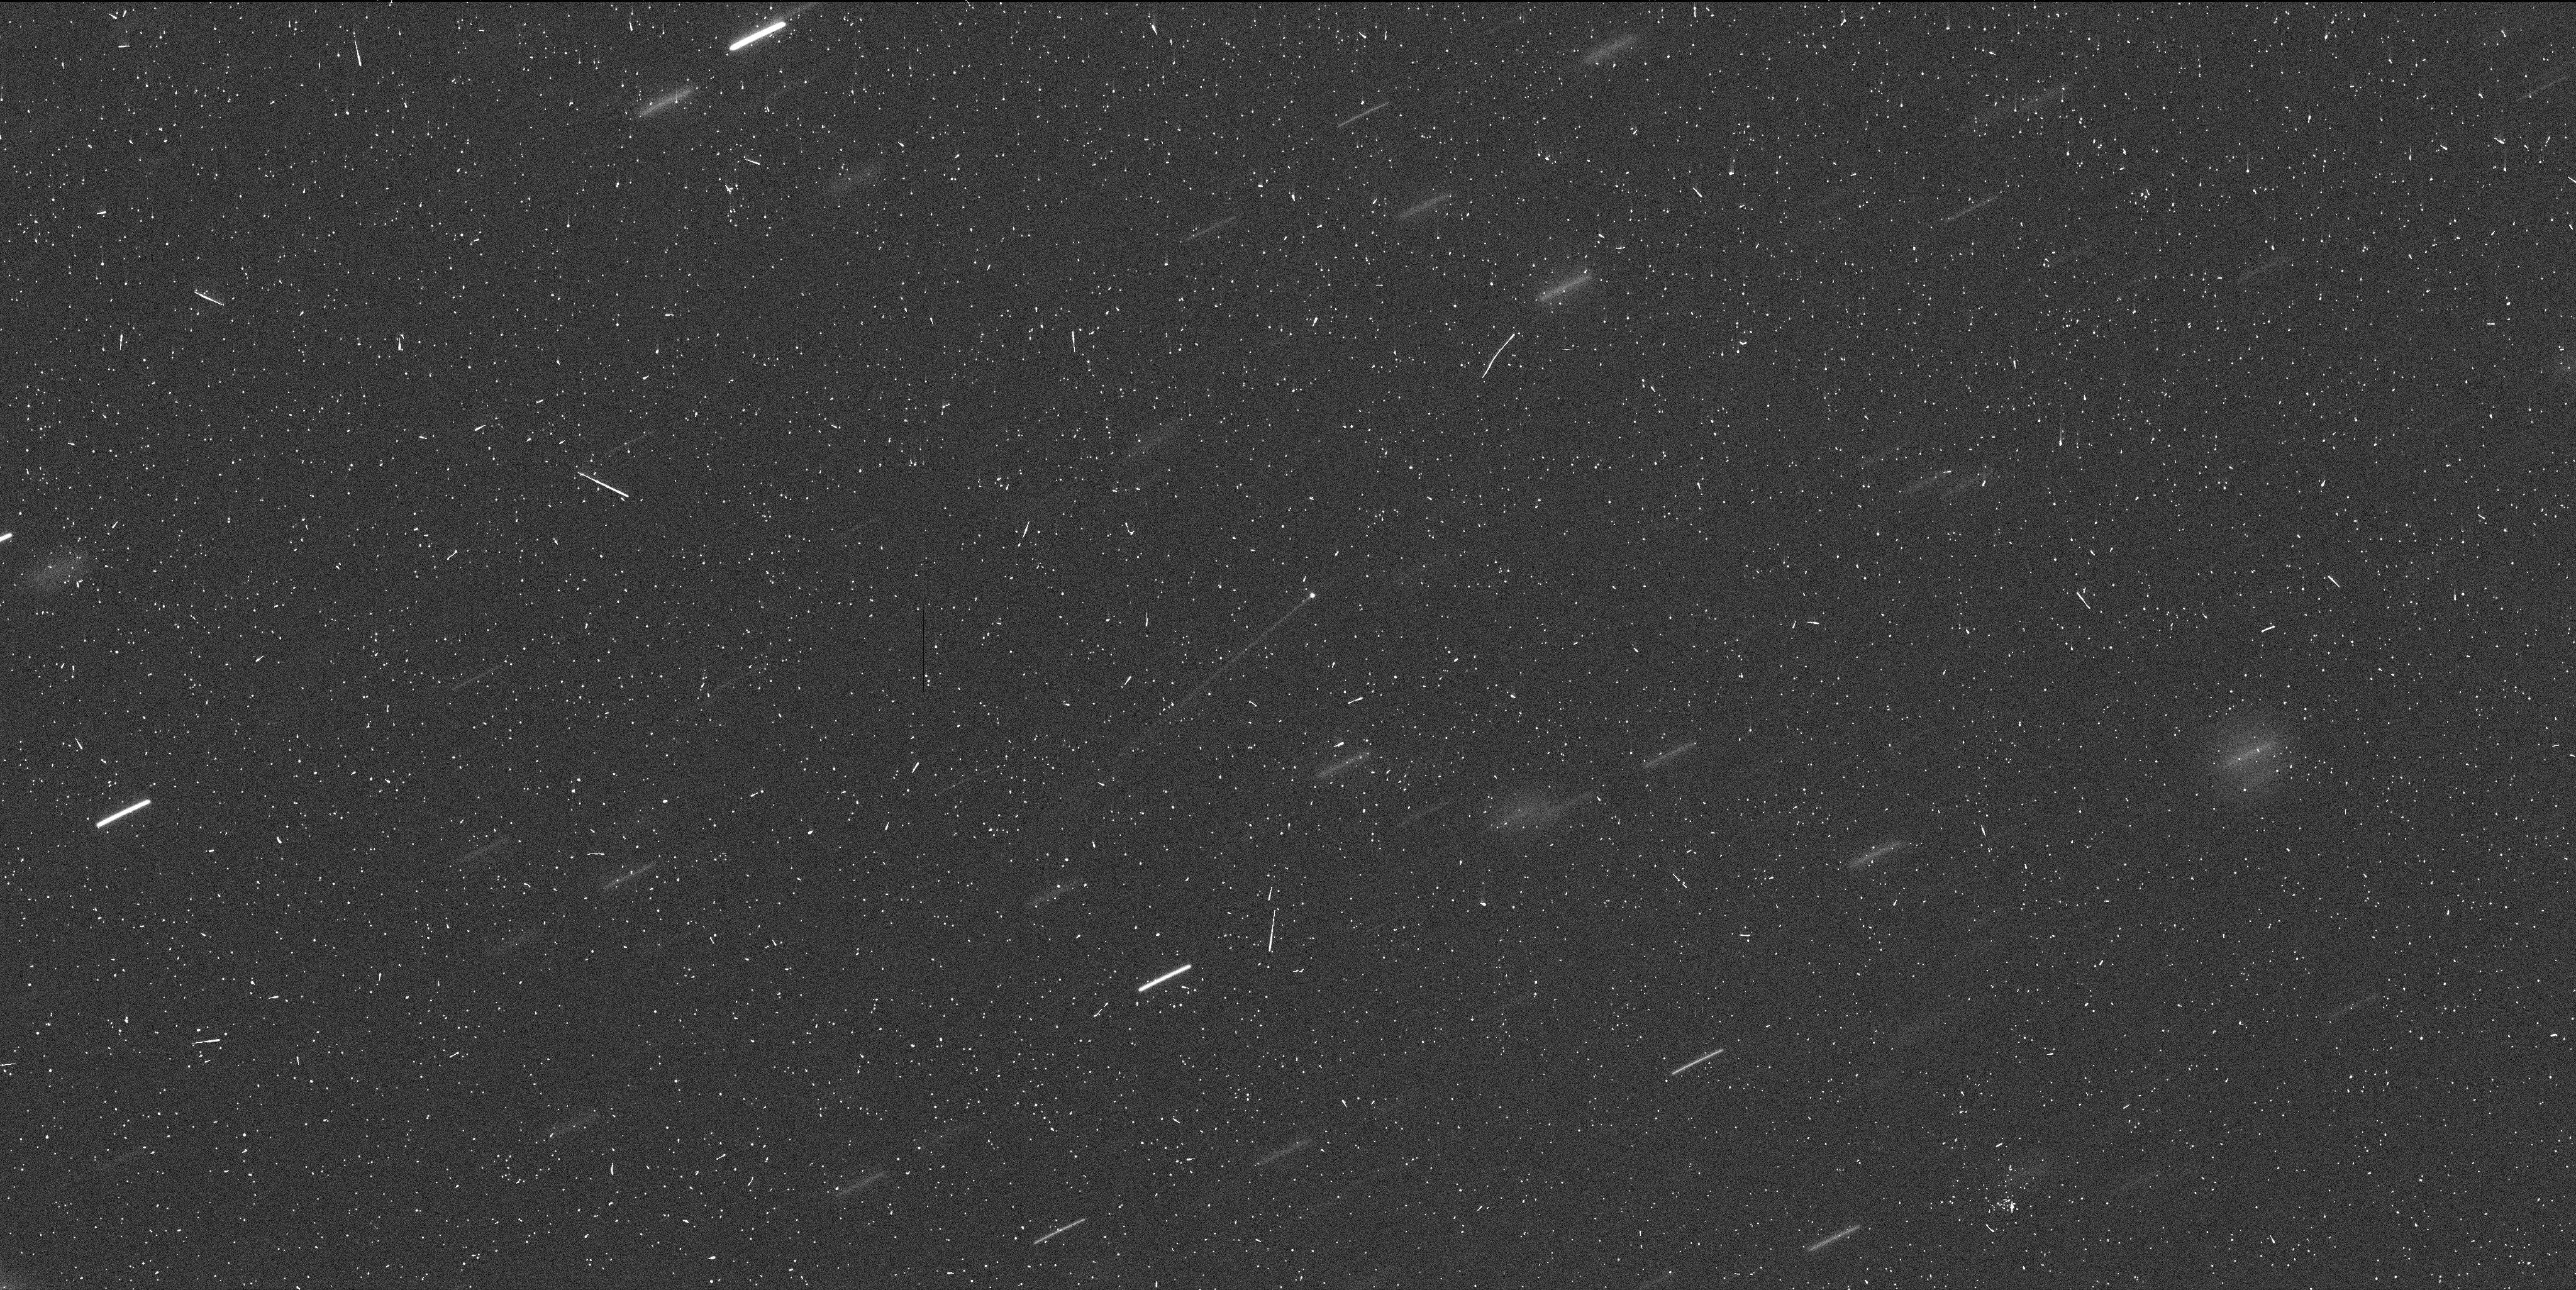
Target: MBC-2013P5
Instrument: WFC3/UVIS
Filter: F350LP
Exposure: 6 min
Observation ID: ice605ubq

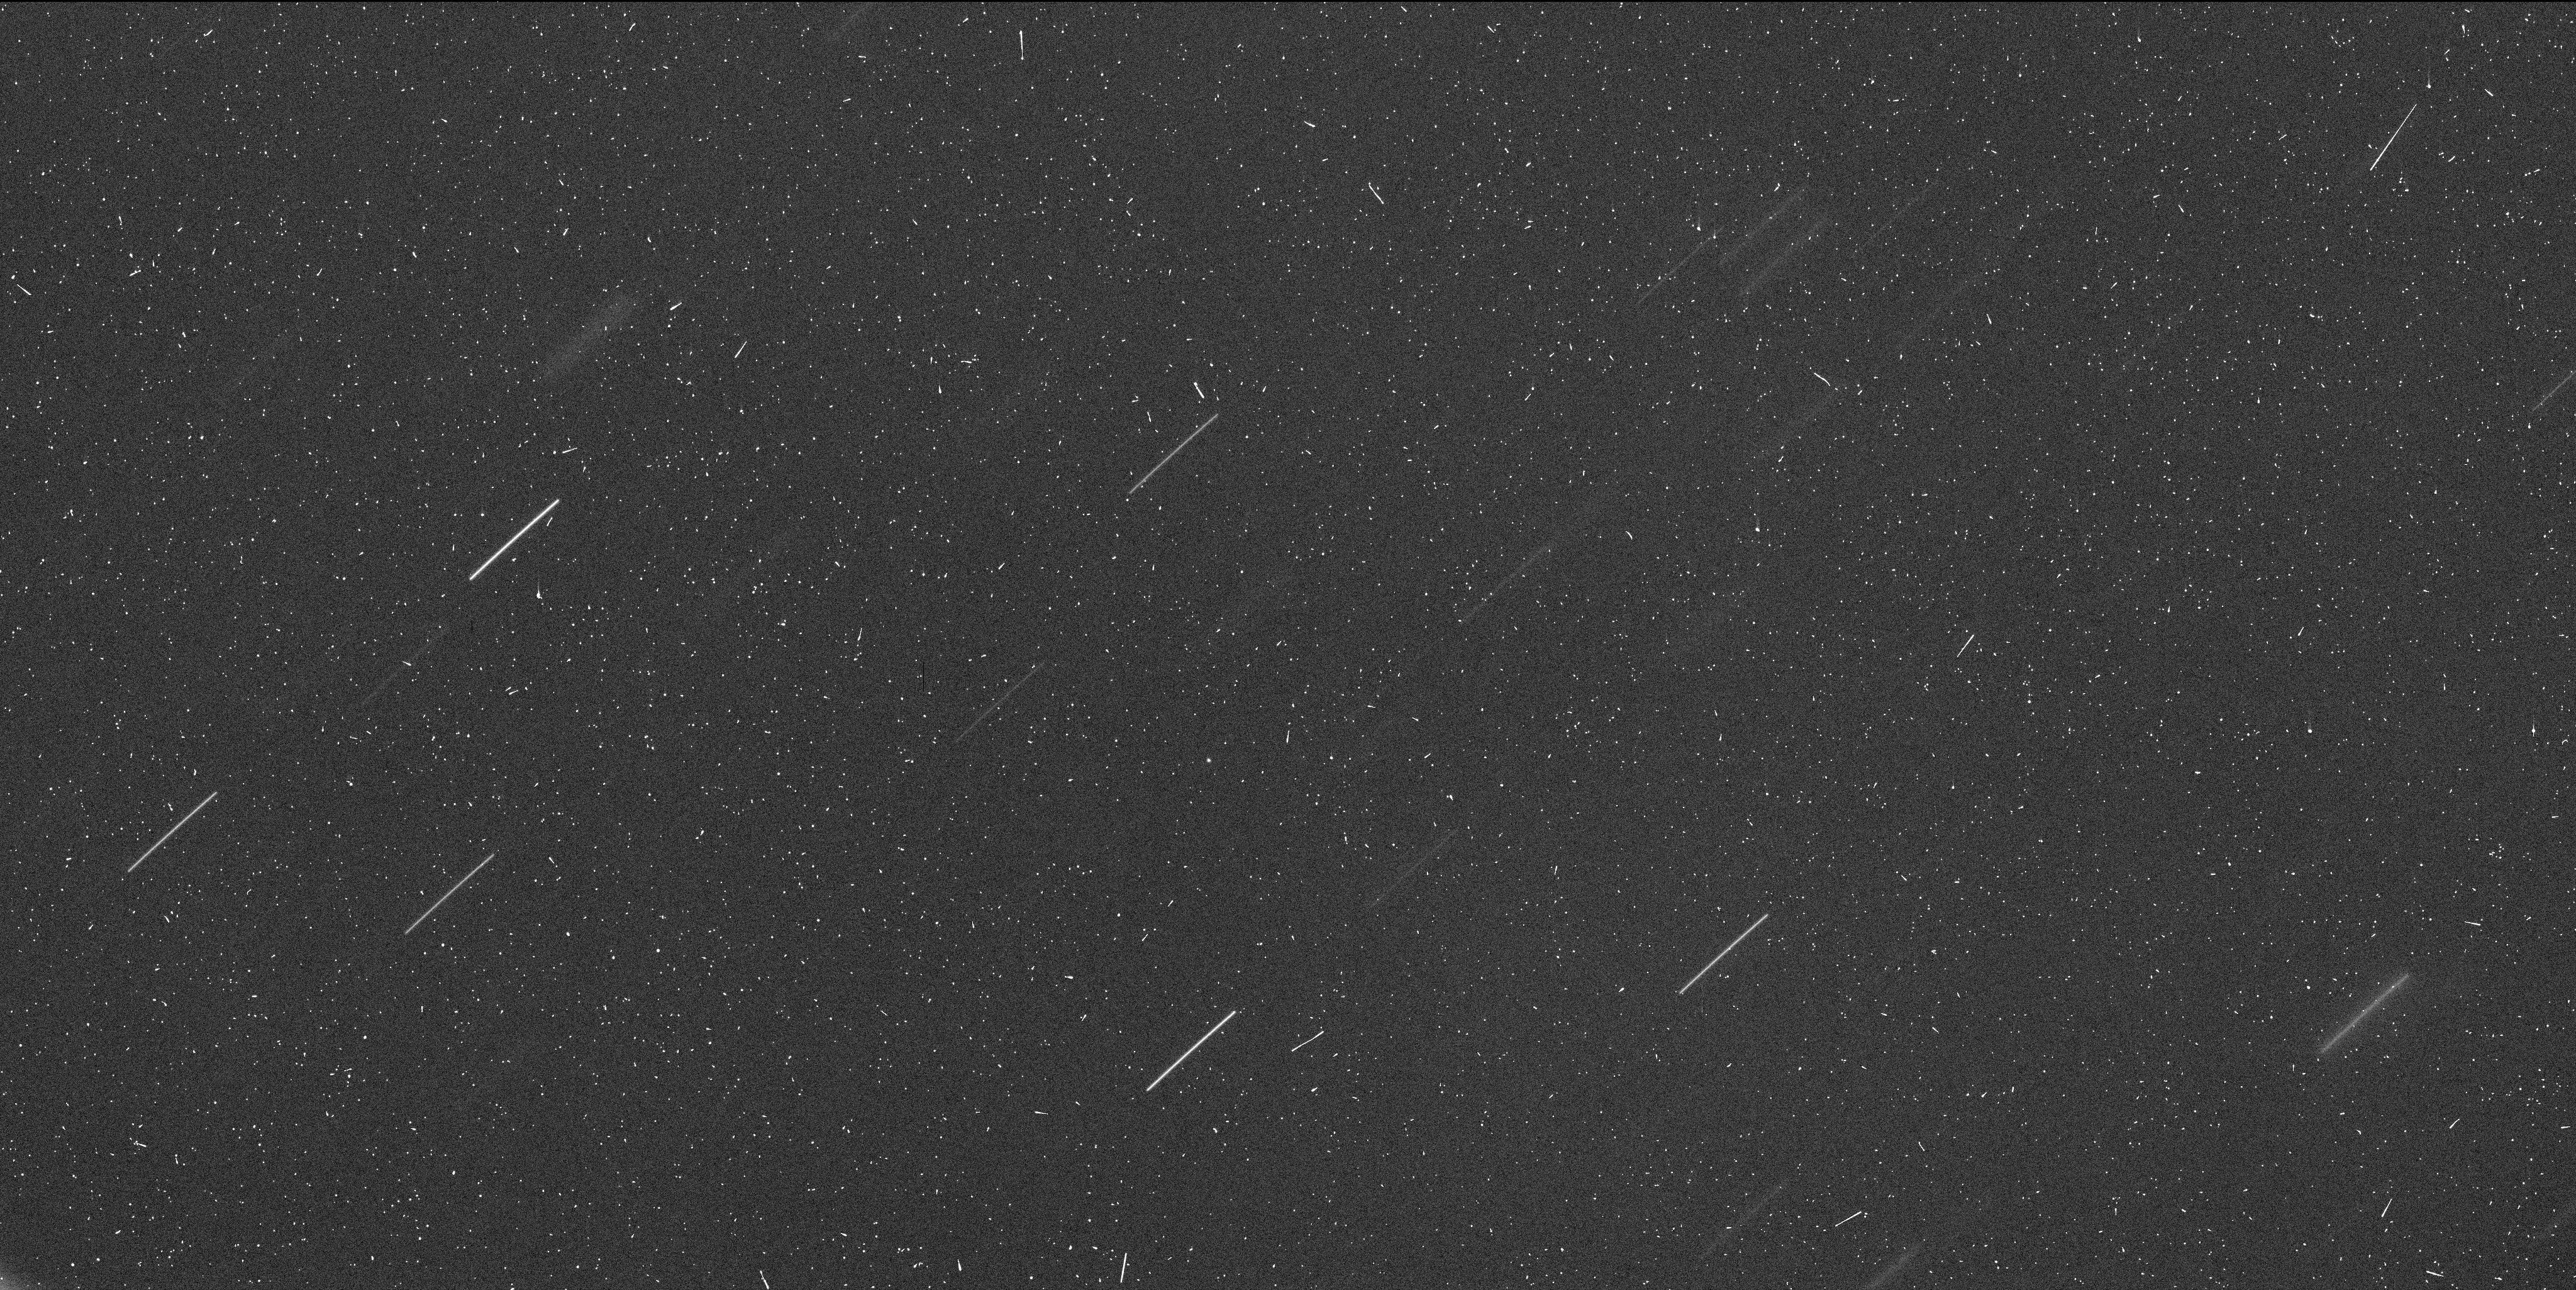
Target: MBC-2013P5-2014
Instrument: WFC3/UVIS
Filter: F350LP
Exposure: 6 min
Observation ID: ice607jlq

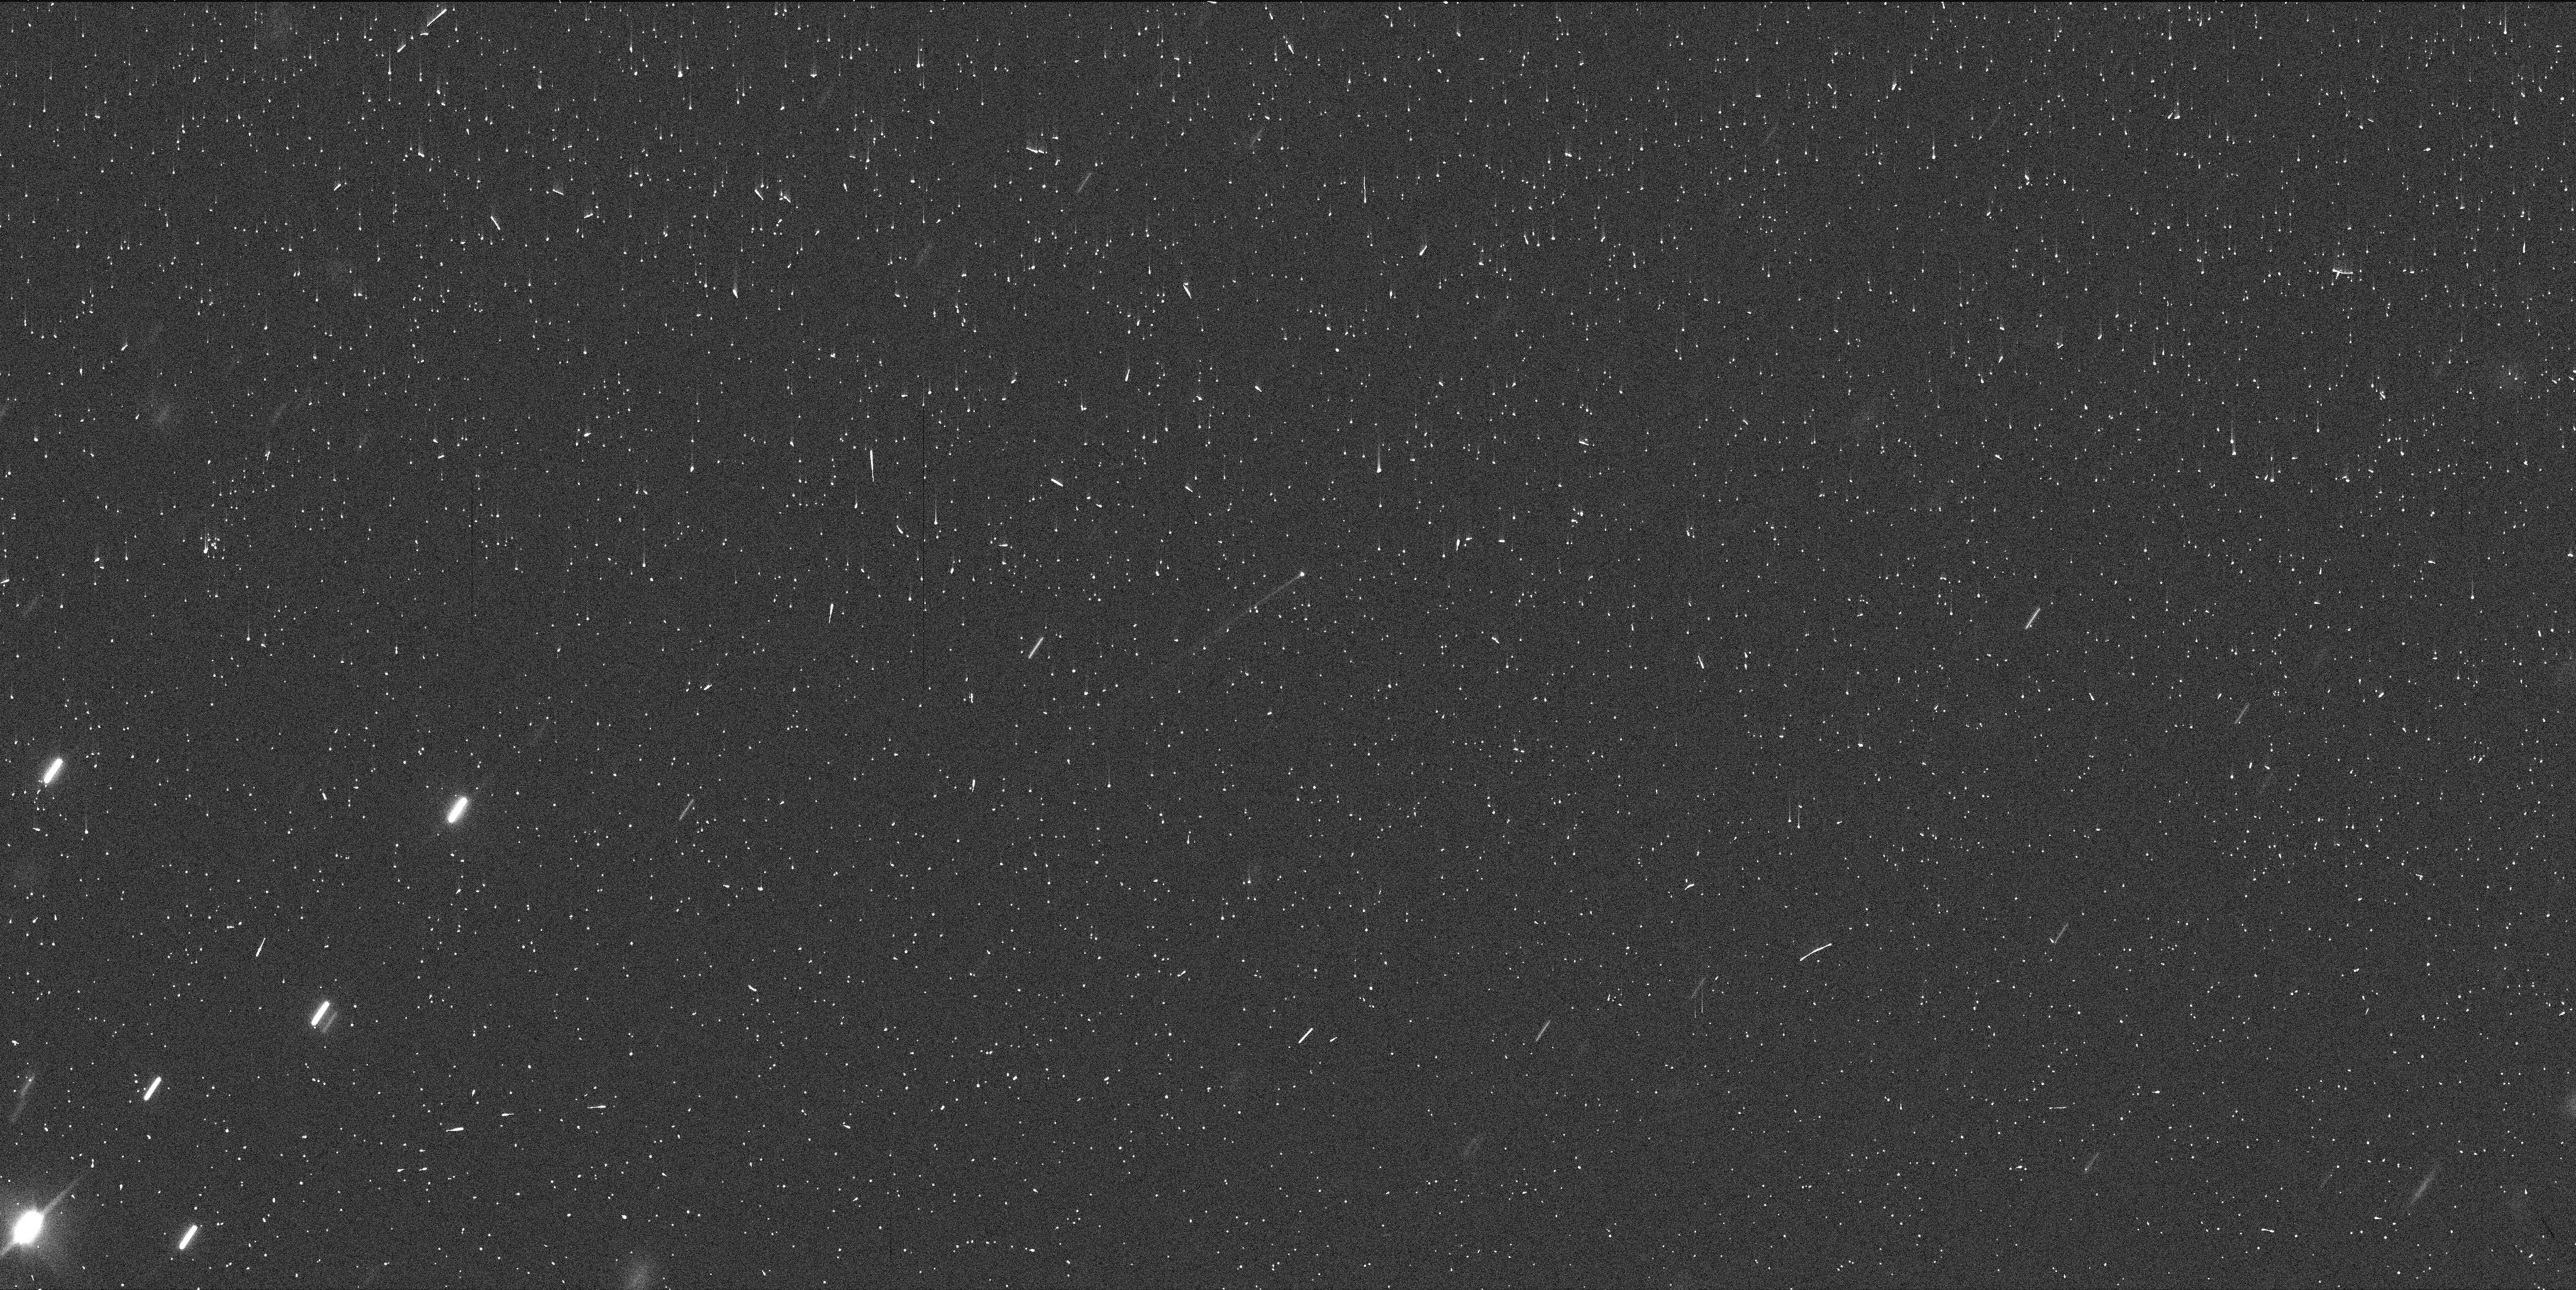
Target: MBC-2013P5
Instrument: WFC3/UVIS
Filter: F600LP
Exposure: 3 min
Observation ID: ice604q6q

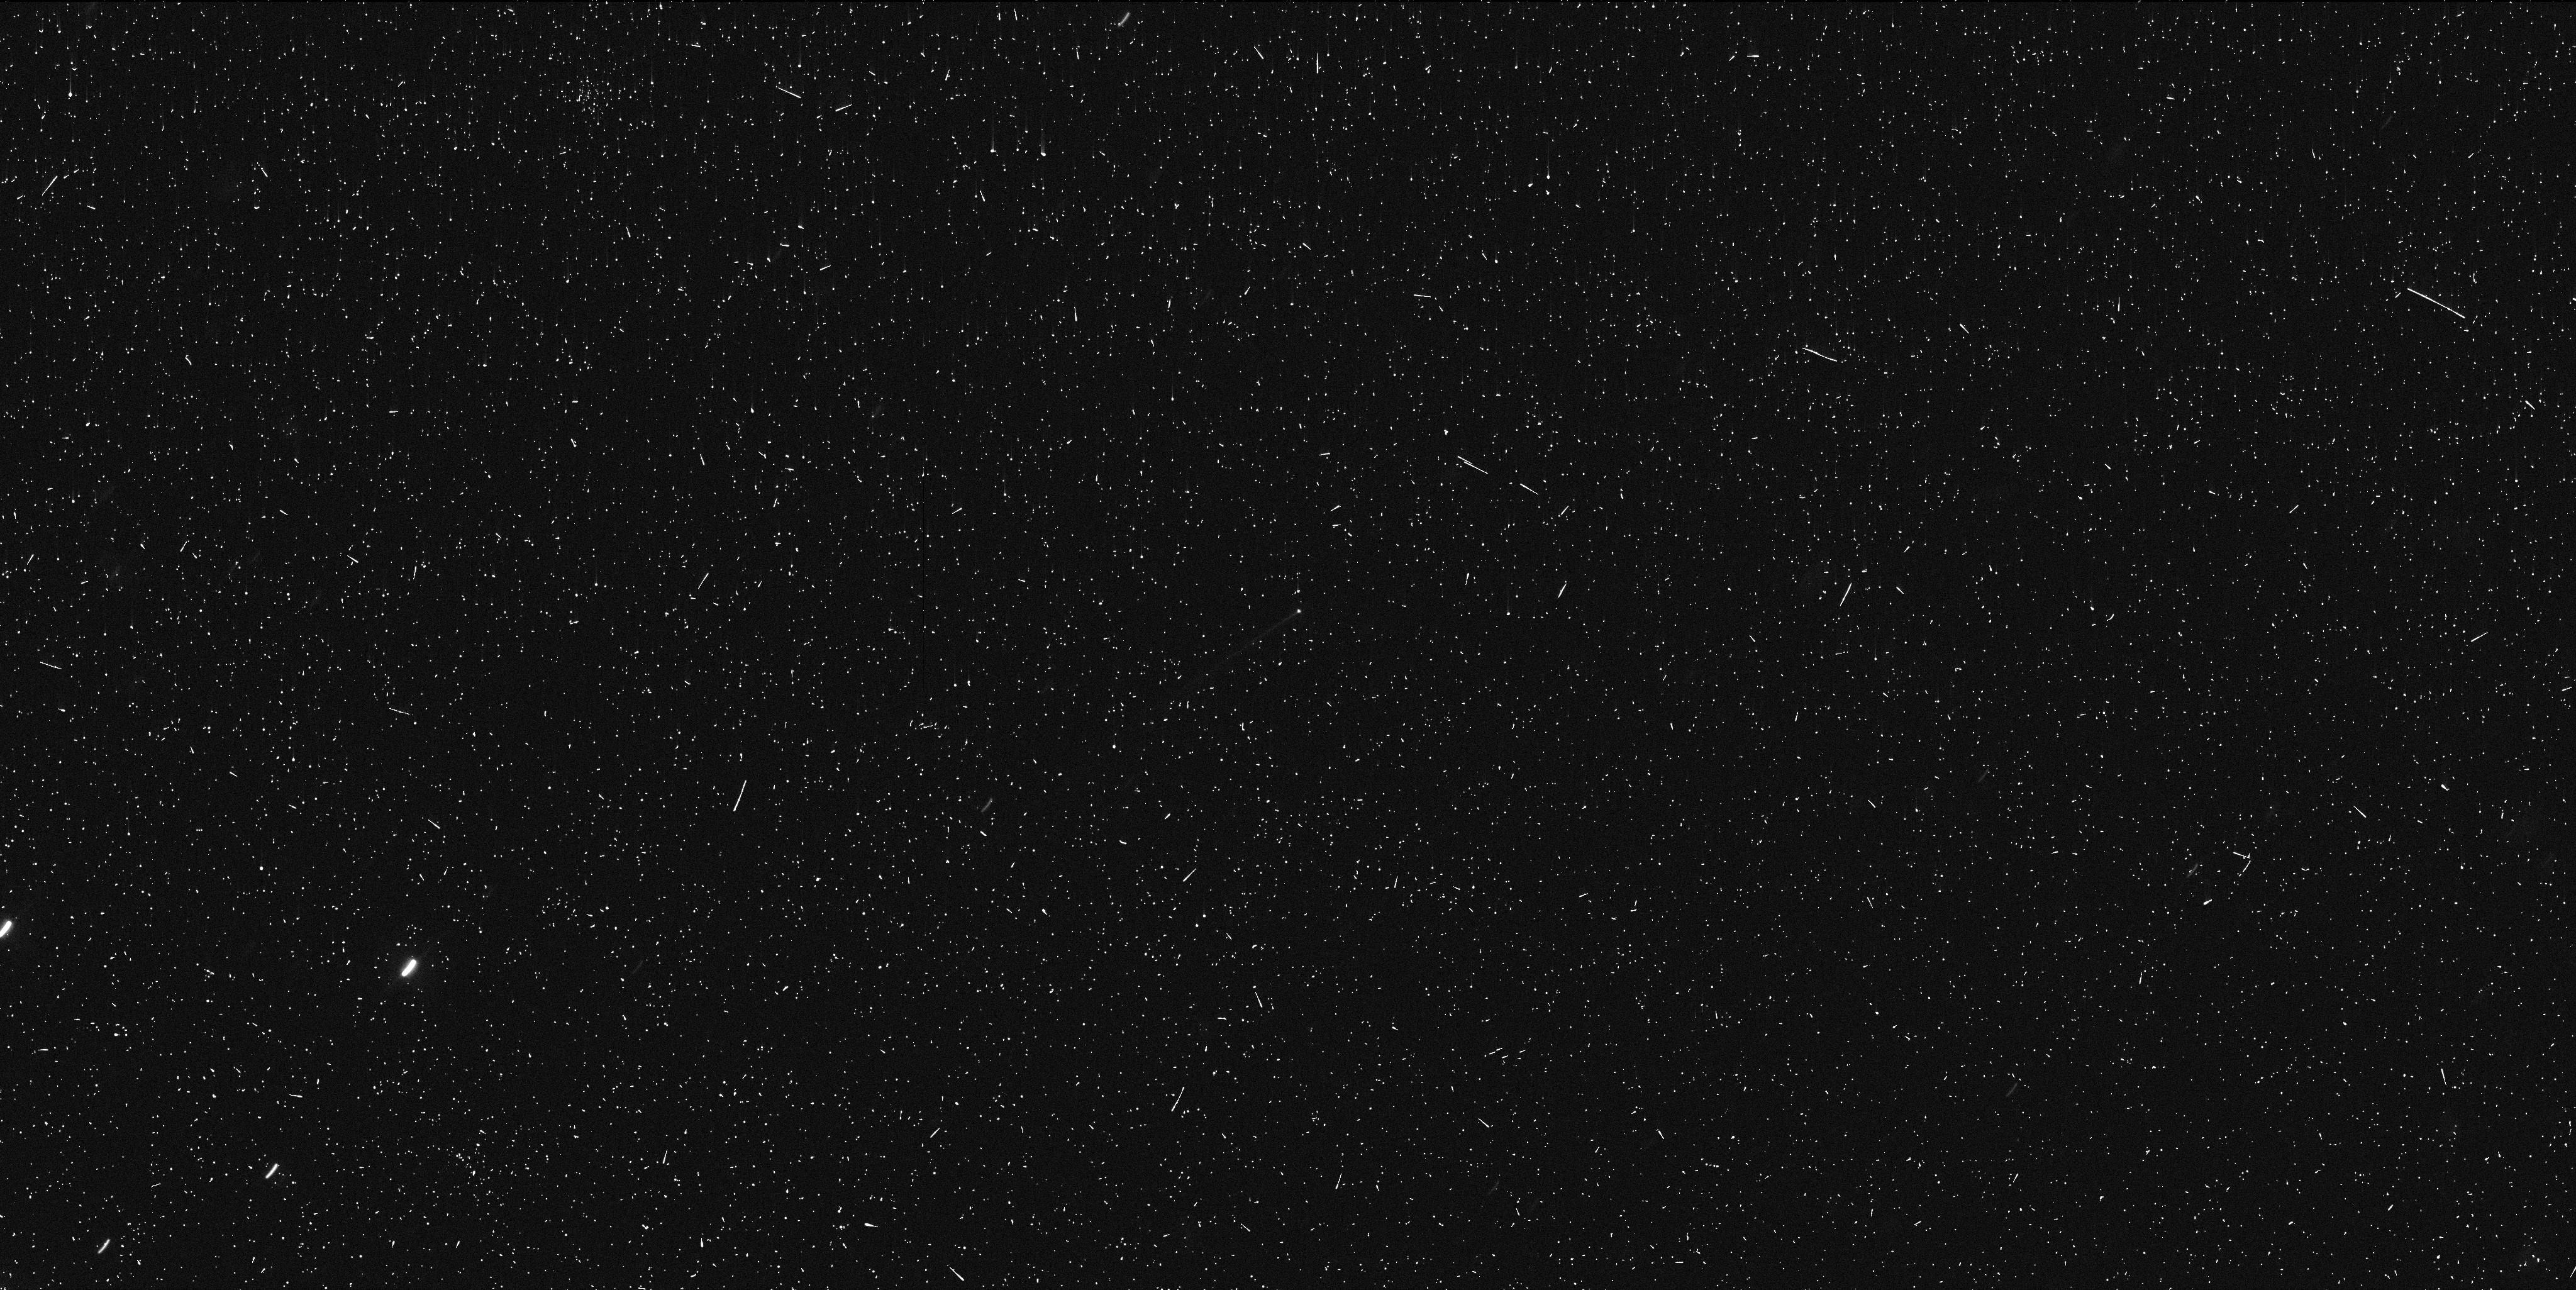
Target: MBC-2013P5
Instrument: WFC3/UVIS
Filter: F475X
Exposure: 6 min
Observation ID: ice604pyq

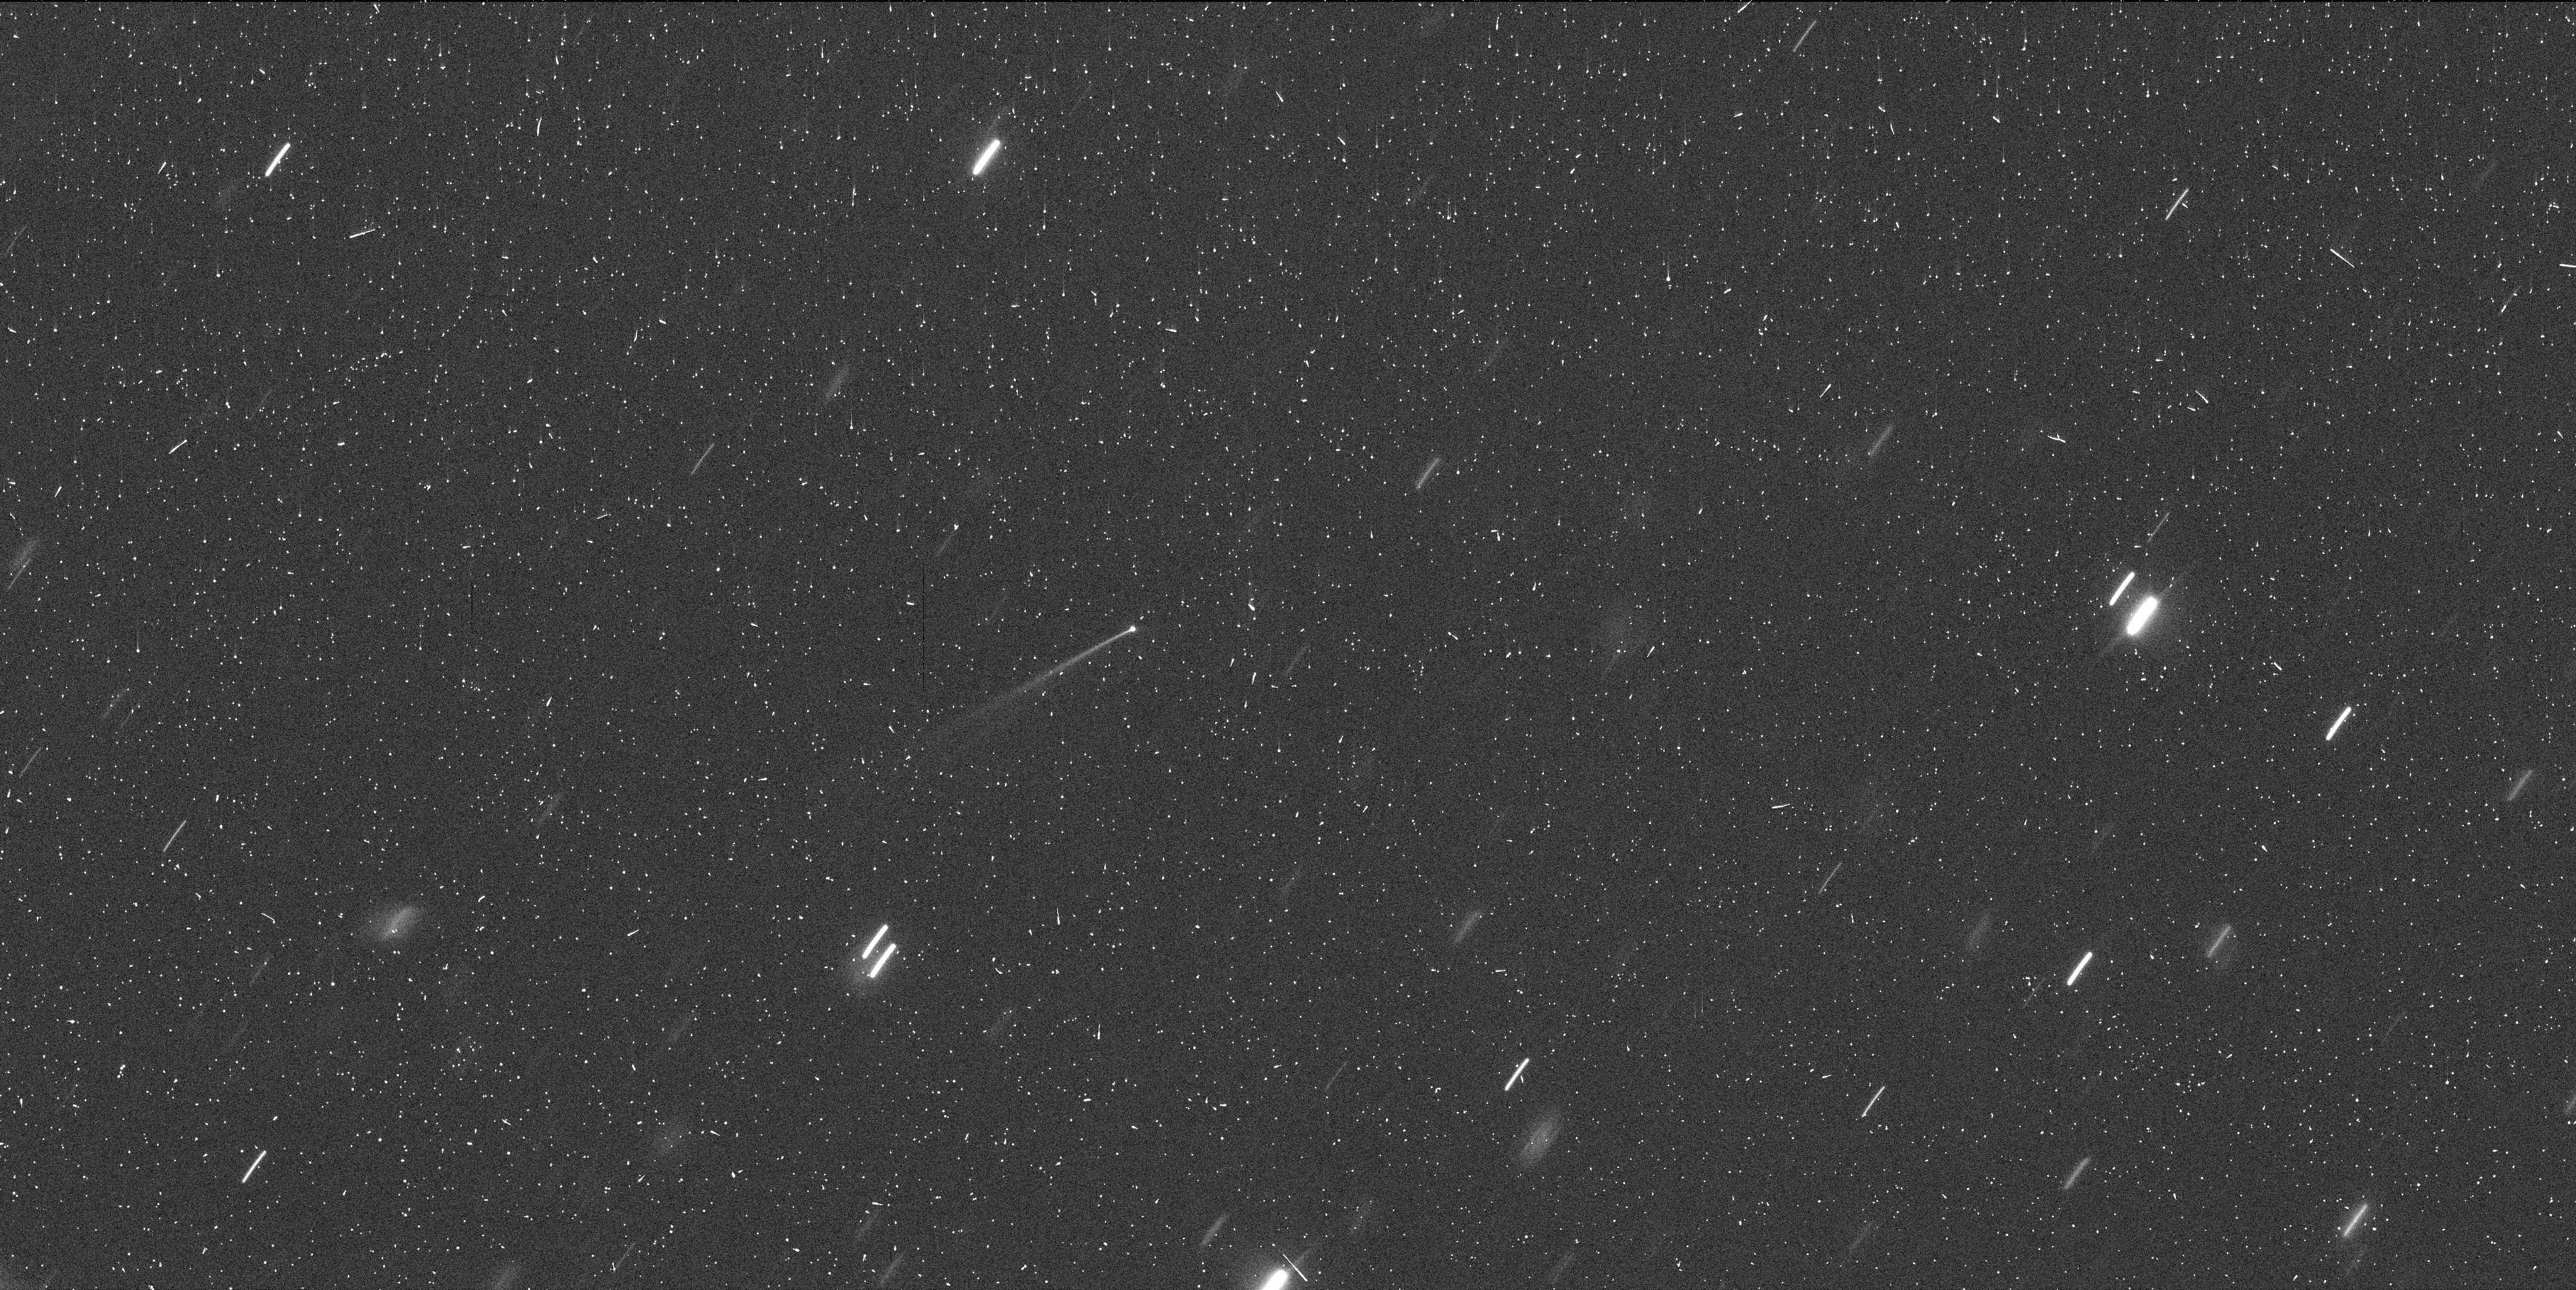
Target: MBC-2013P5
Instrument: WFC3/UVIS
Filter: F350LP
Exposure: 6 min
Observation ID: ice602h7q

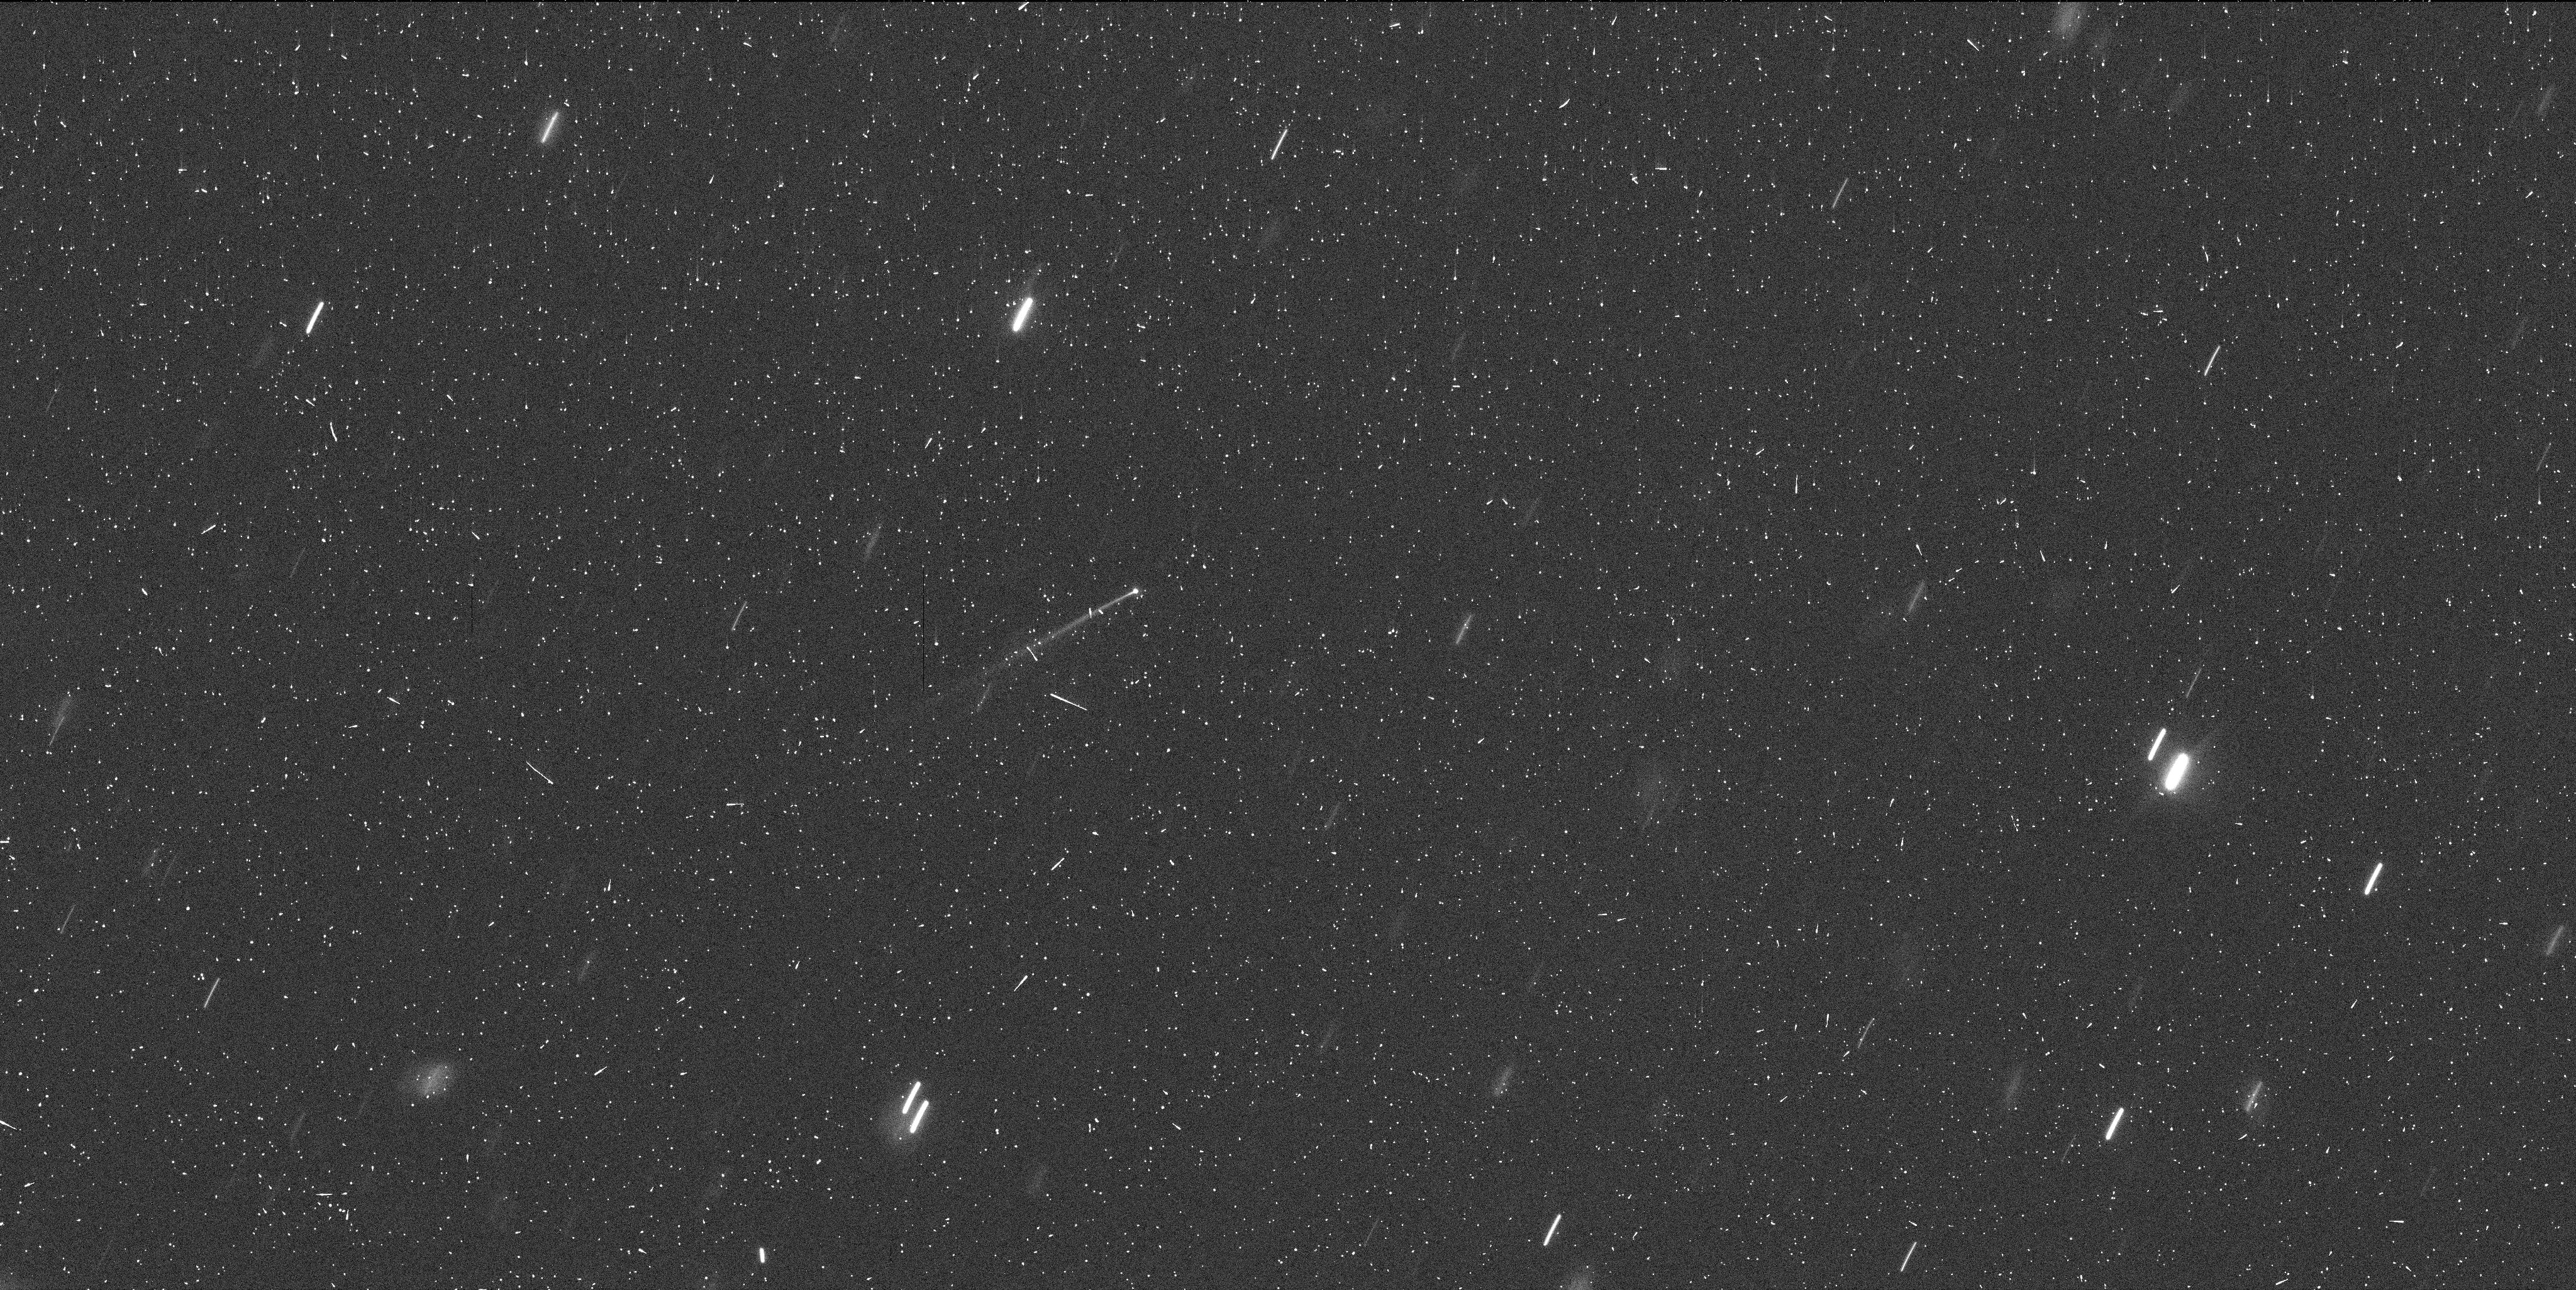
Target: MBC-2013P5
Instrument: WFC3/UVIS
Filter: F350LP
Exposure: 6 min
Observation ID: ice601gxq

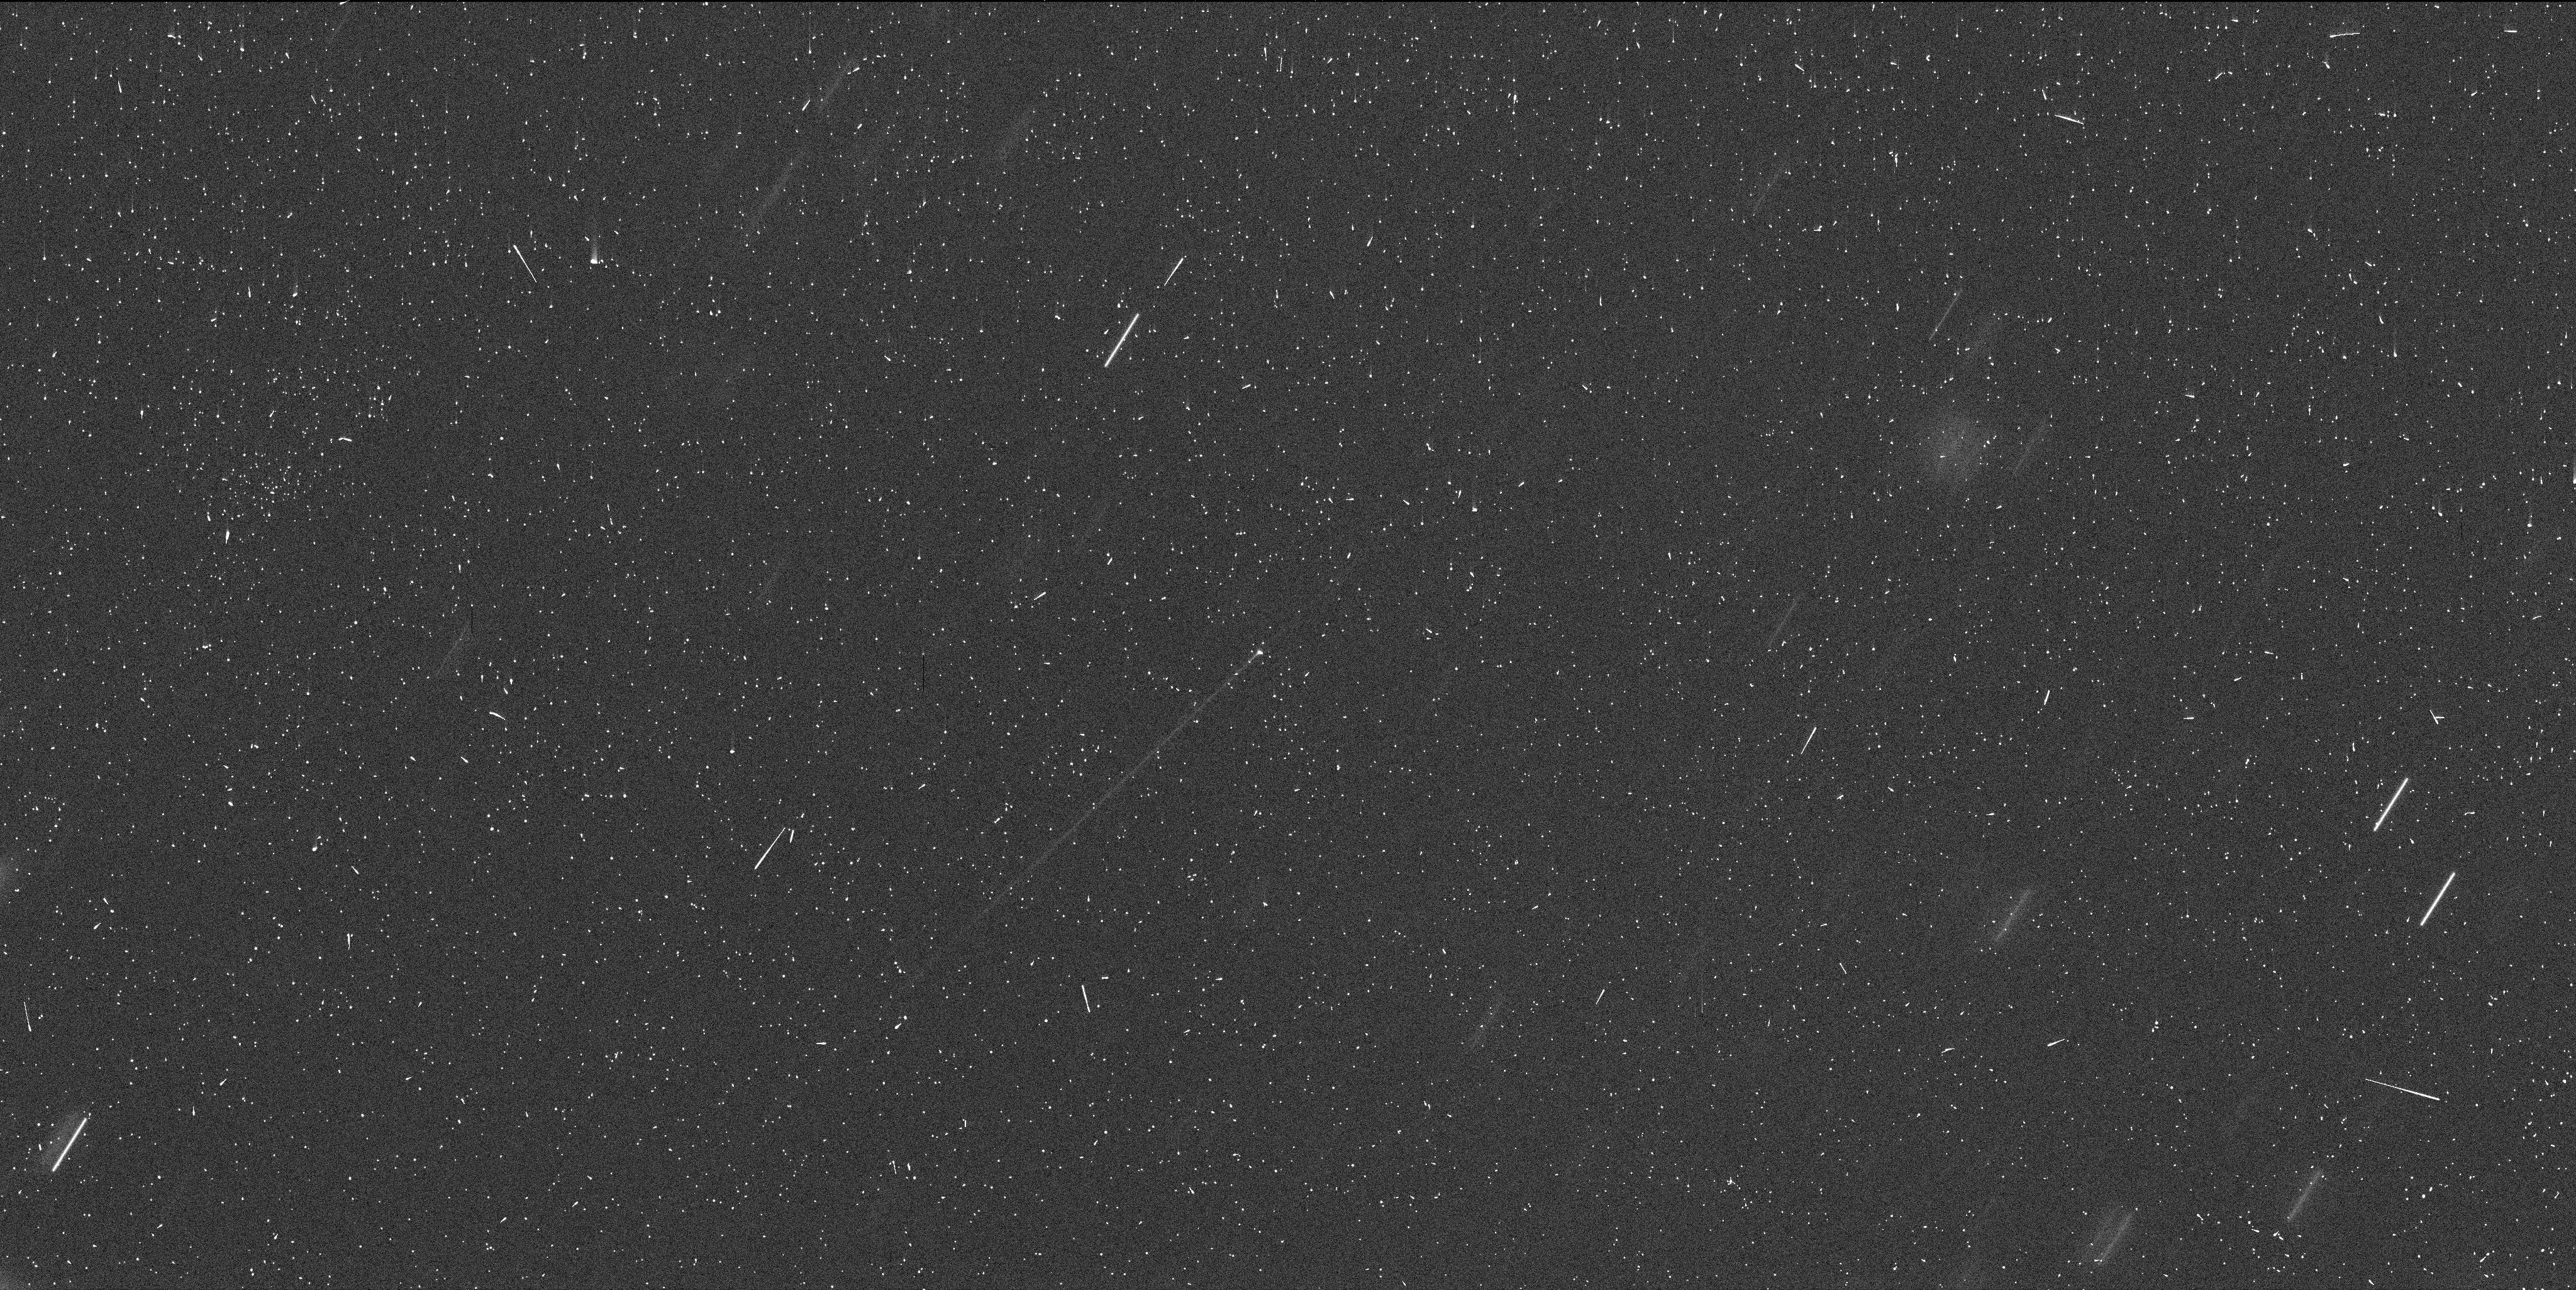
Target: MBC-2013P5-2014
Instrument: WFC3/UVIS
Filter: F350LP
Exposure: 4 min
Observation ID: ice606giq

Investigating the Trigger Mechanism for Newly Discovered Main Belt Comet P/2013 P5 (PI: Jewitt, David)

Our Target of Opportunity program (GO-13475: Hubble Imaging of a Newly-Discovered Main-Belt Comet) was triggered on 2013 August 29 for the new object P/2013 P5, with the first observations taken on September 10th. The results are spectacular, revealing an asteroid unlike any seen before and with details impossible to detect with any other facility. We request a total of 7 more Hubble orbits to investigate what triggered the activation of this MBC: 5 orbits will be used to monitor the temporal evolution of P5 (1 orbit every month until the object enters Hubble's solar exclusion zone) and two specialized orbits will be used to clarify the nature of this event. These observations will contribute to an exciting new field in planetary astronomy (real-time asteroid disruption science) with important implications for the supply of zodiacal dust, the population of meteor streams, and for dust production in debris disks around other stars.